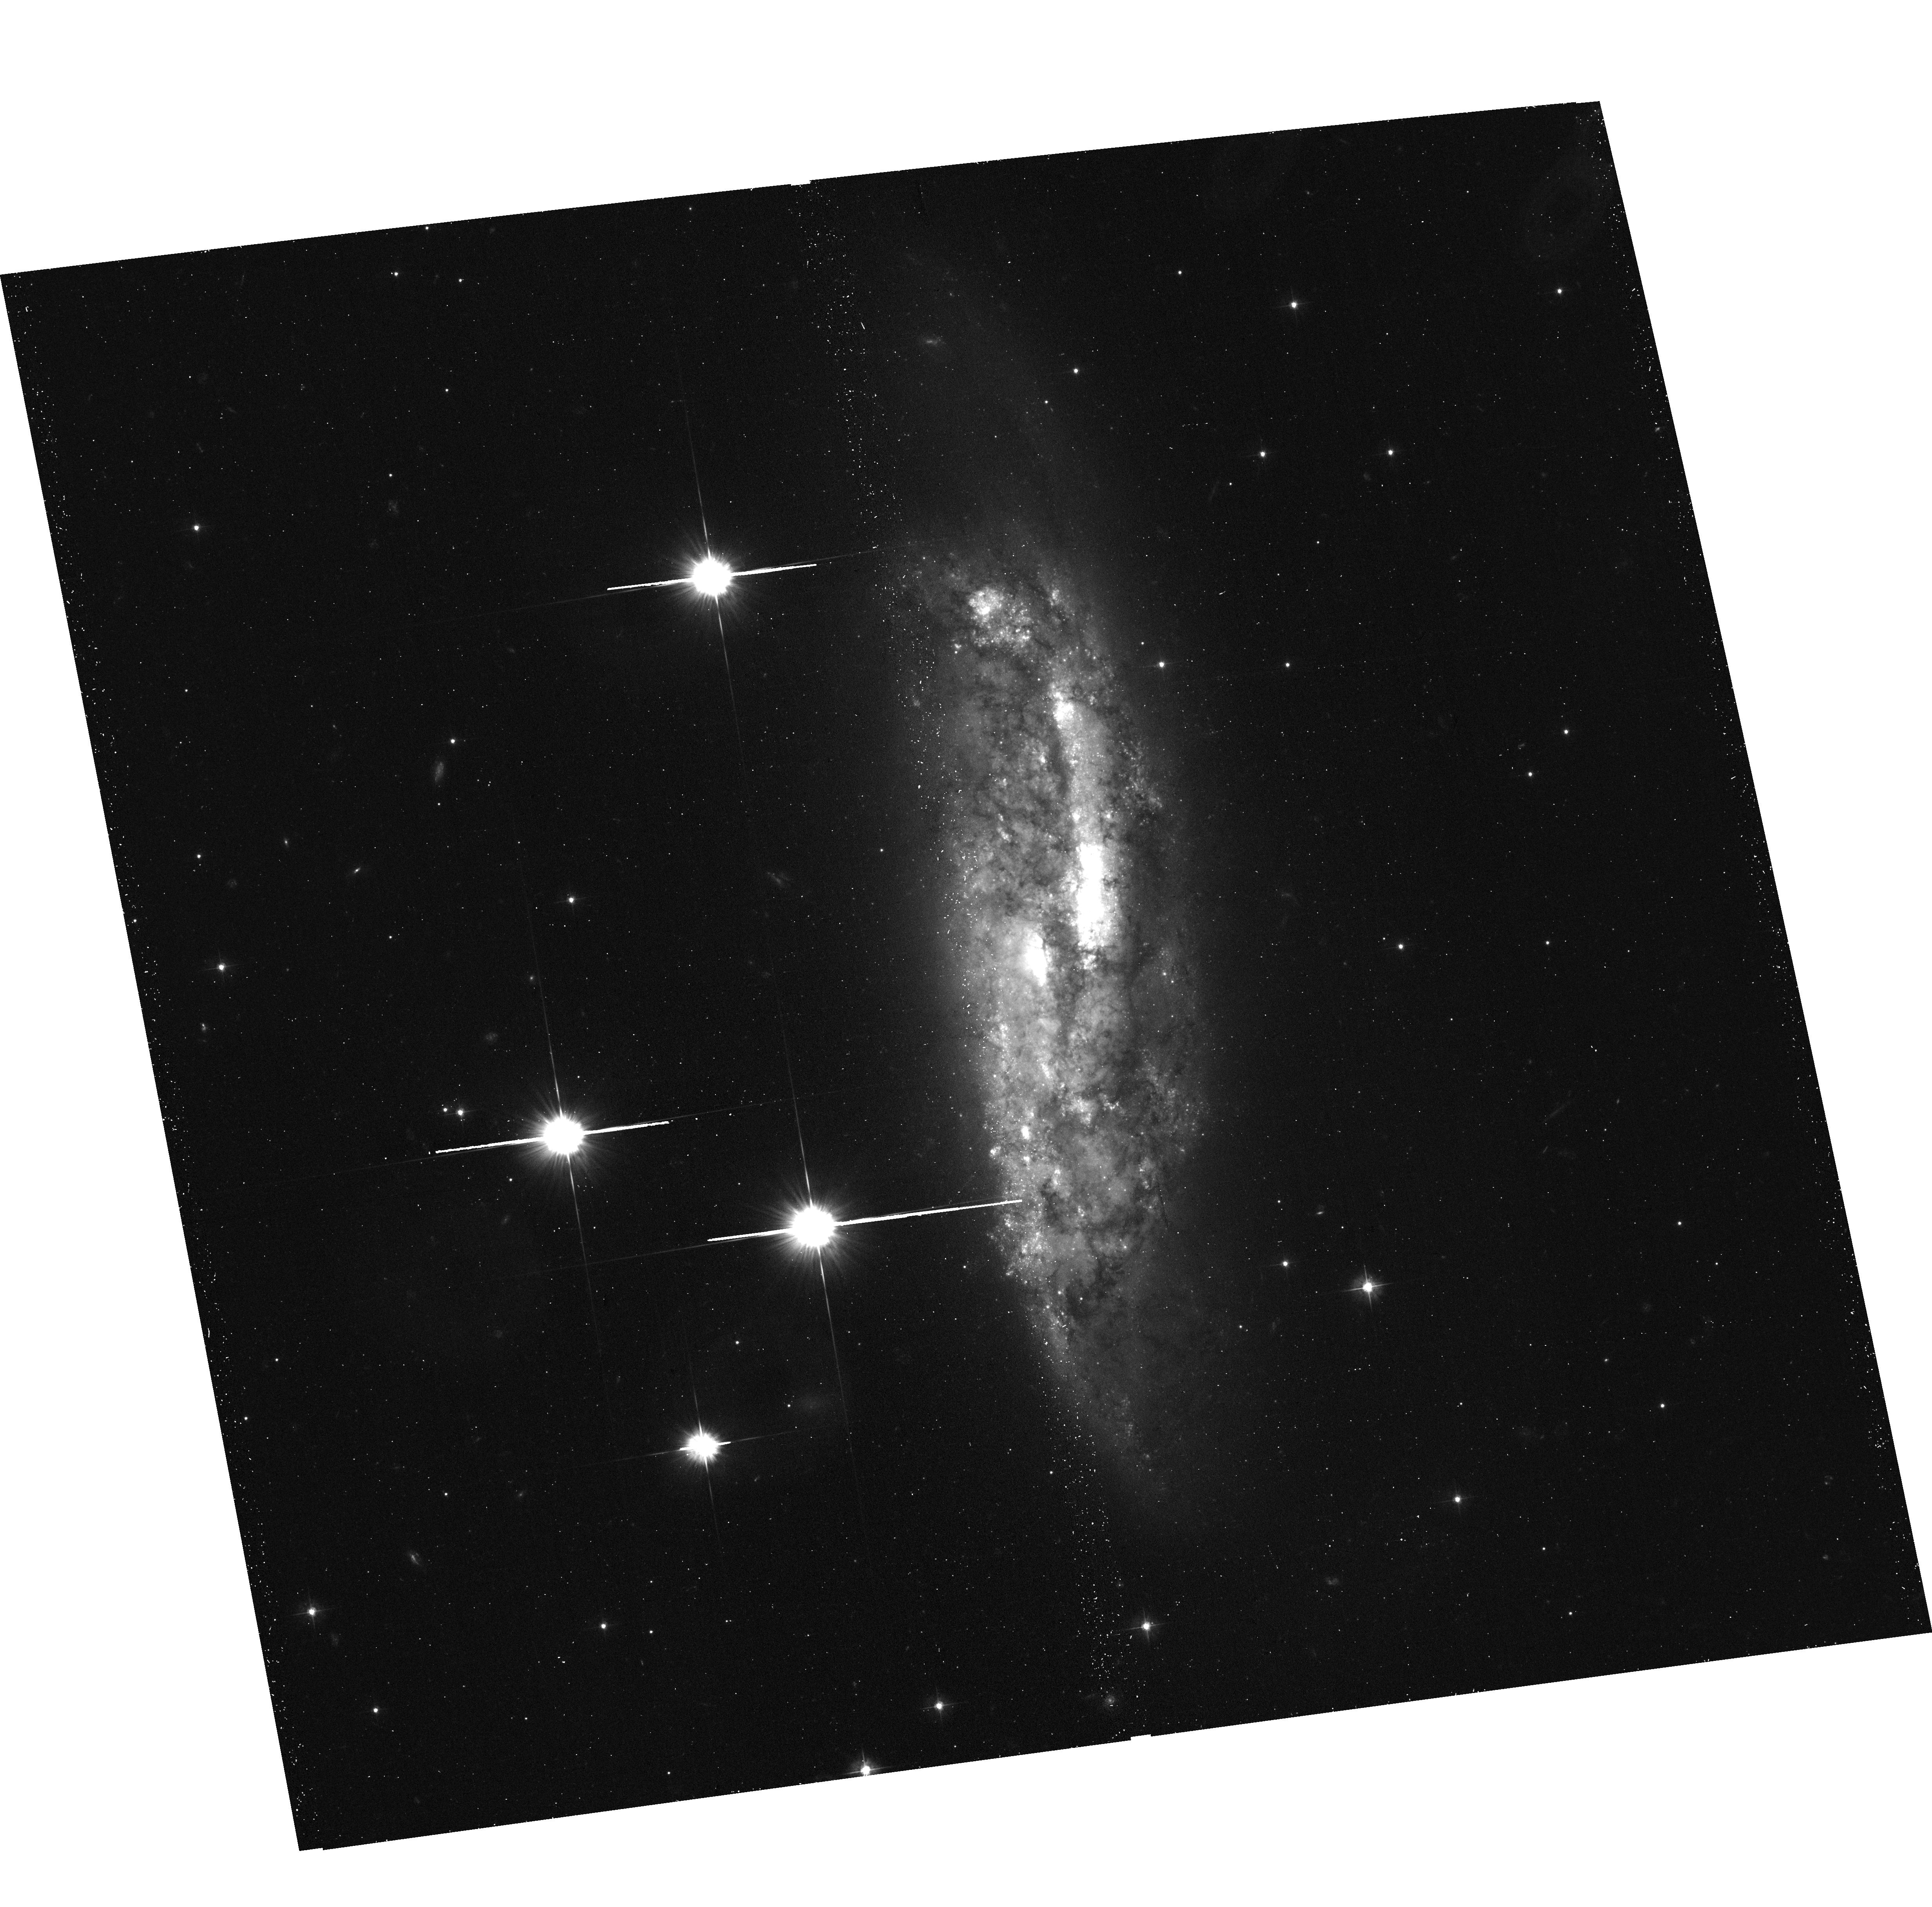
Target: NGC-3568. Instrument: ACS/WFC. Filter: F475W. Exposure: 23 min. Observation ID: hst_16424_01_acs_wfc_f475w_jegq01

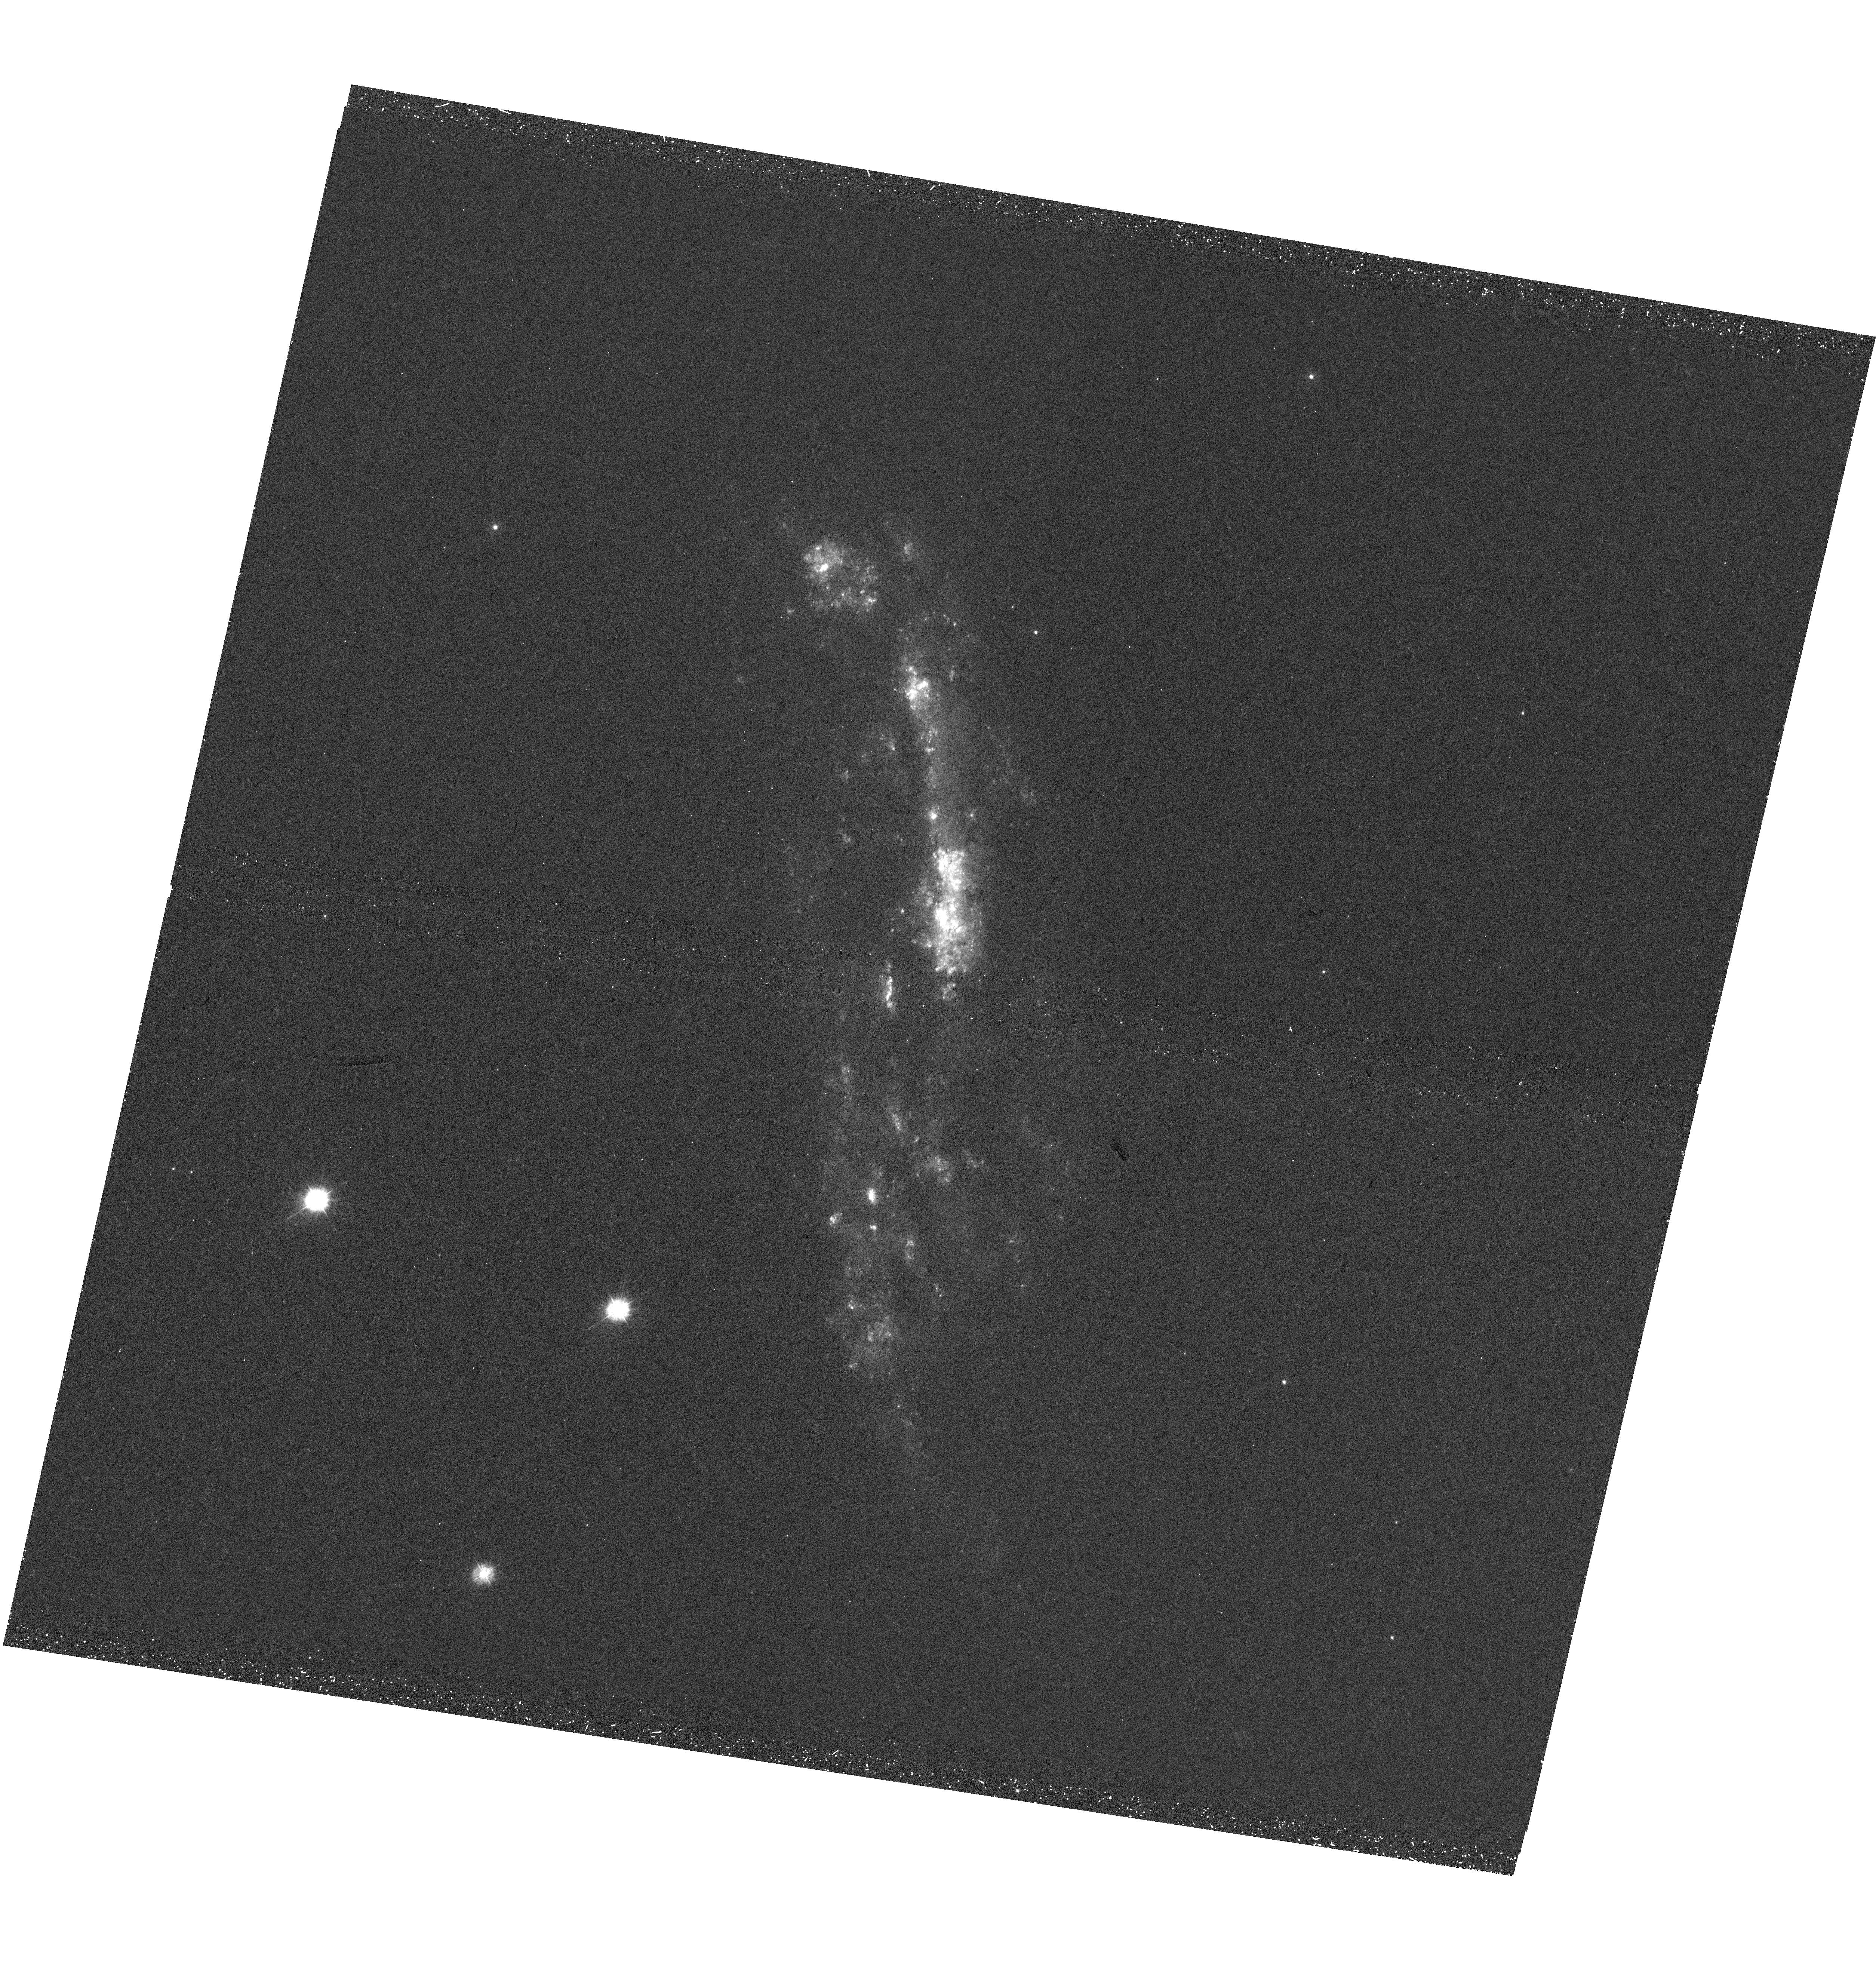
Target: NGC-3568. Instrument: WFC3/UVIS. Filter: F275W. Exposure: 42 min. Observation ID: hst_16424_02_wfc3_uvis_f275w_iegq02

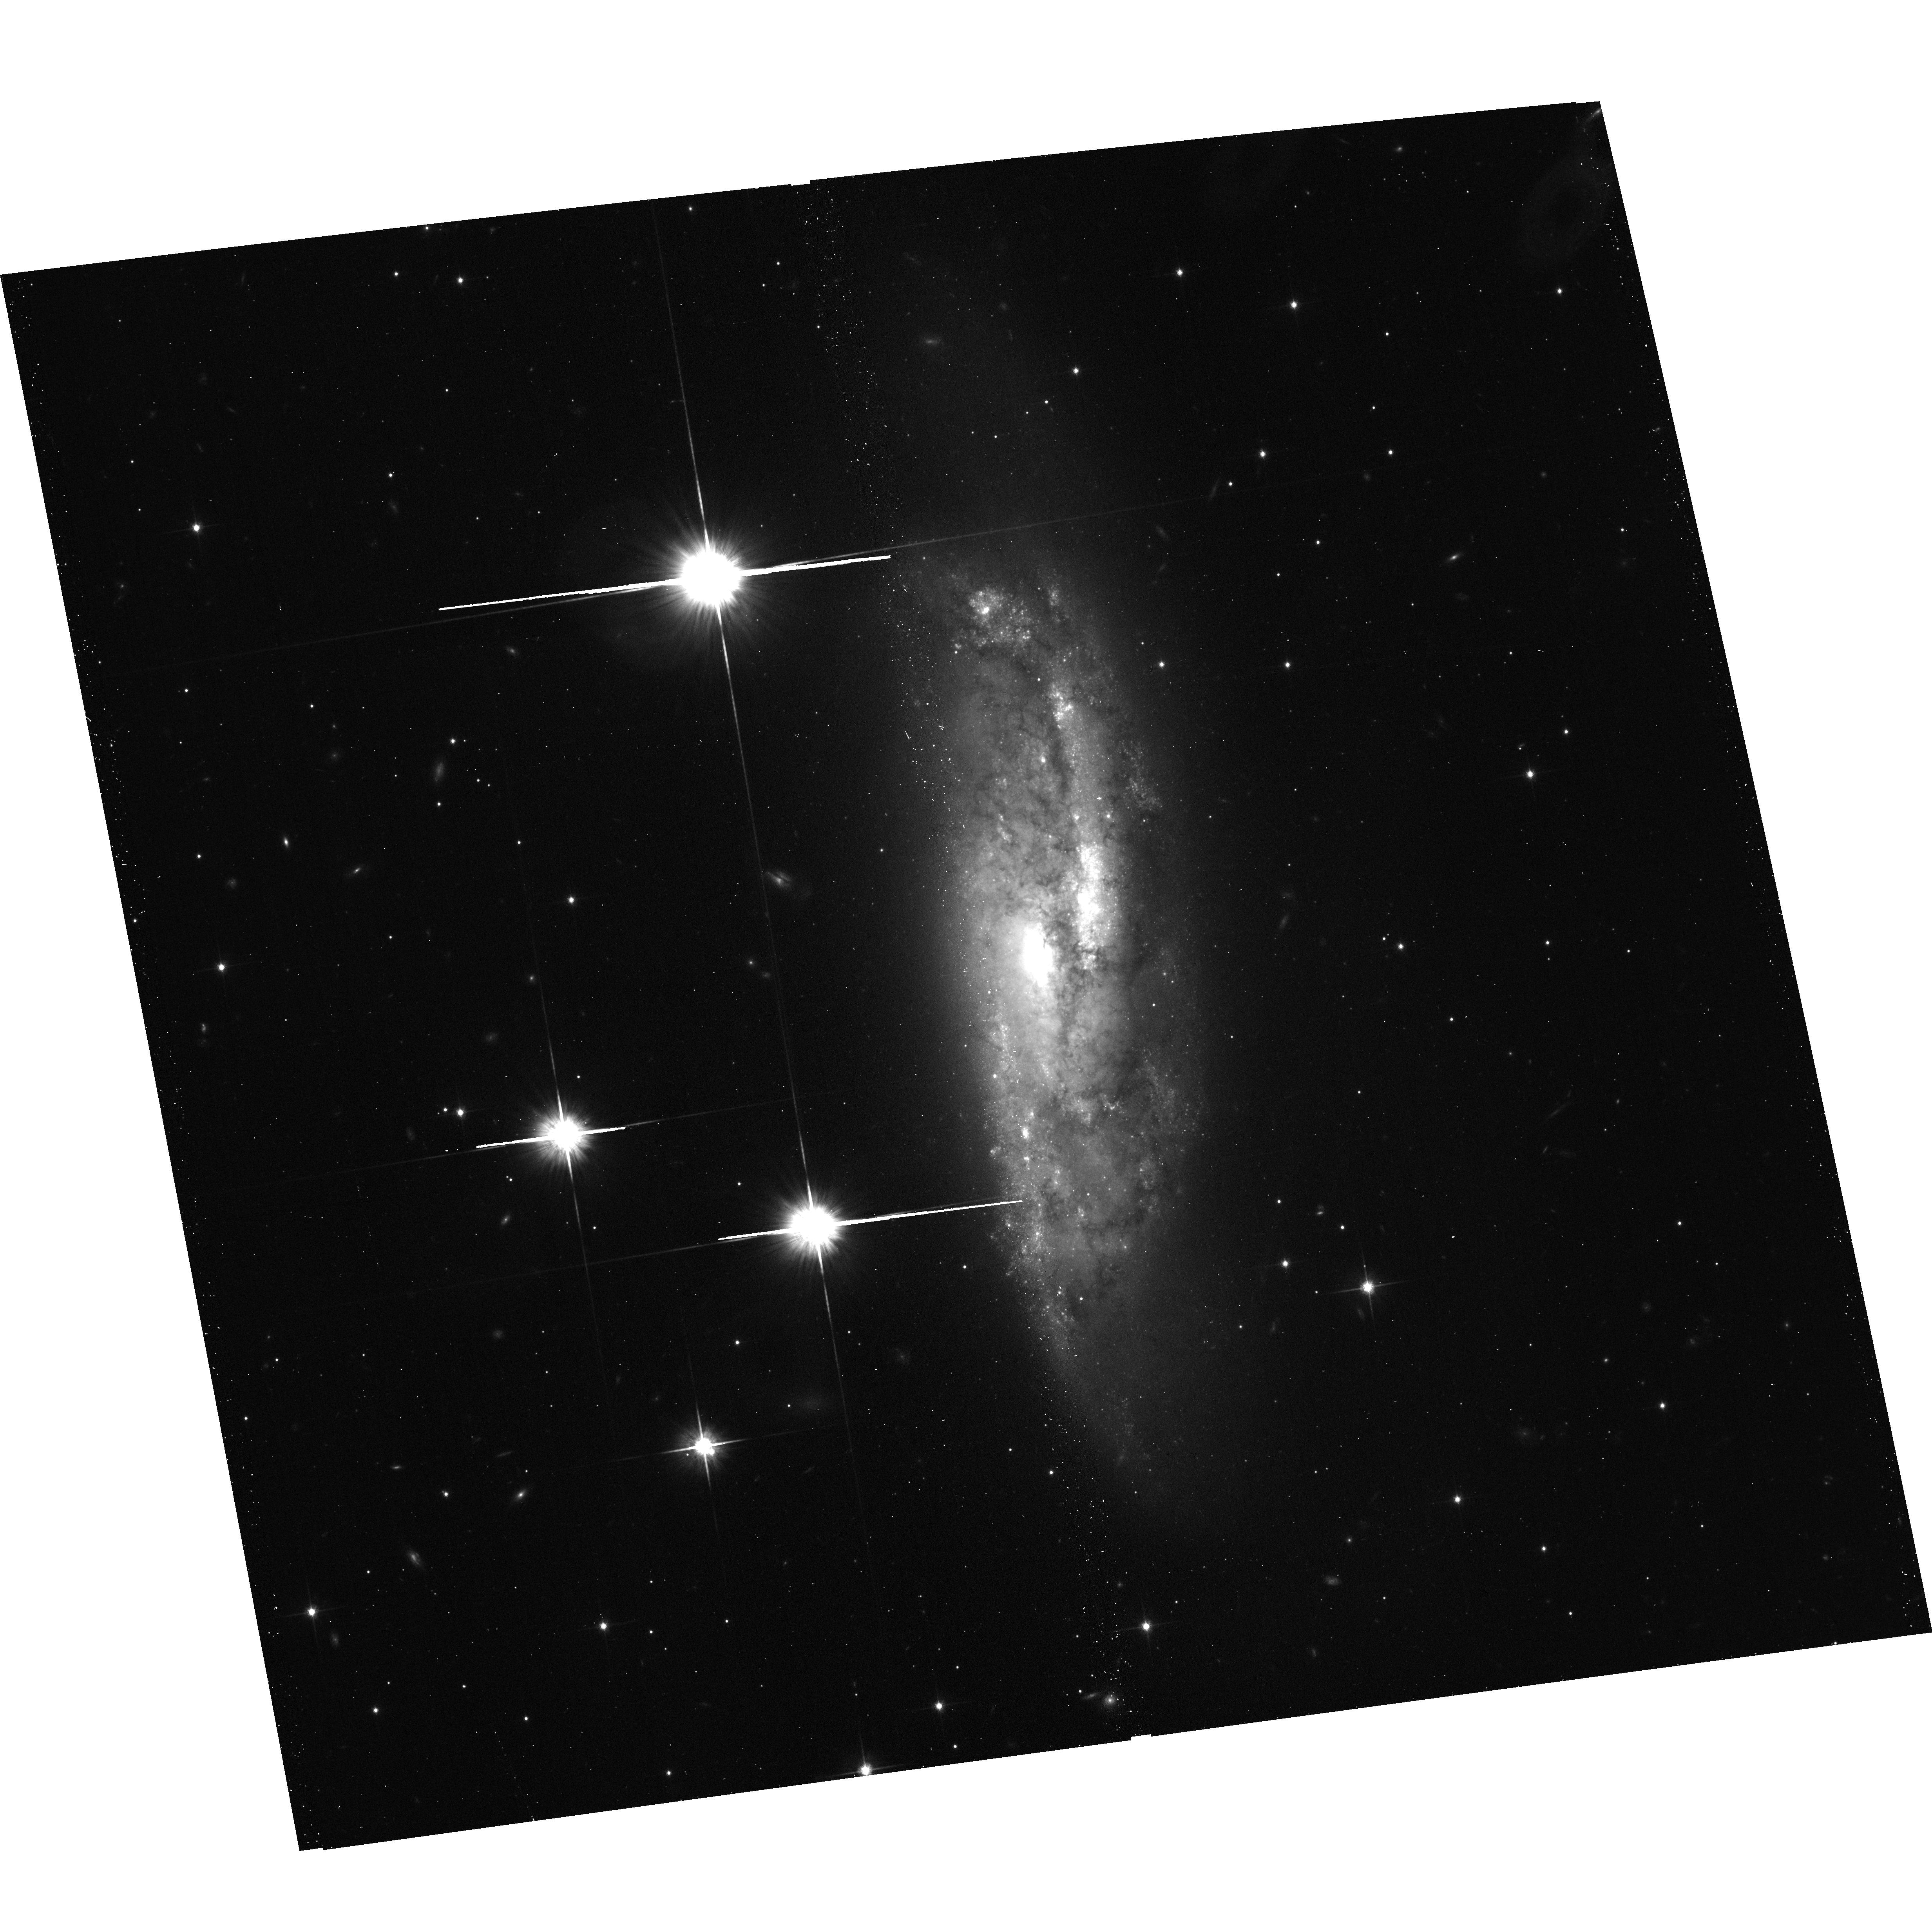
Target: NGC-3568. Instrument: ACS/WFC. Filter: F814W. Exposure: 11 min. Observation ID: hst_16424_01_acs_wfc_f814w_jegq01

Radio galaxy harassment caught in the act (PI: Sun, Ming)

While AGN negative feedback on star formation has become a key ingredient on cosmic structure formation, the importance of AGN positive feedback, induced star formation from jet-cloud interaction, has also be realized. There are few direct examples of AGN positive feedback in the nearby universe. Recently, we have discovered potentially the closest example of AGN positive feedback in a nearby galaxy group where the radio jet of the central galaxy hits a spiral galaxy 154 kpc away in projection to trigger star formation at the side of interaction! As a rare and unique example important to study AGN positive feedback and SF conditions, we request a Chandra observation, along with joint time from VLA and HST, for the necessary multi-wavelength studies.